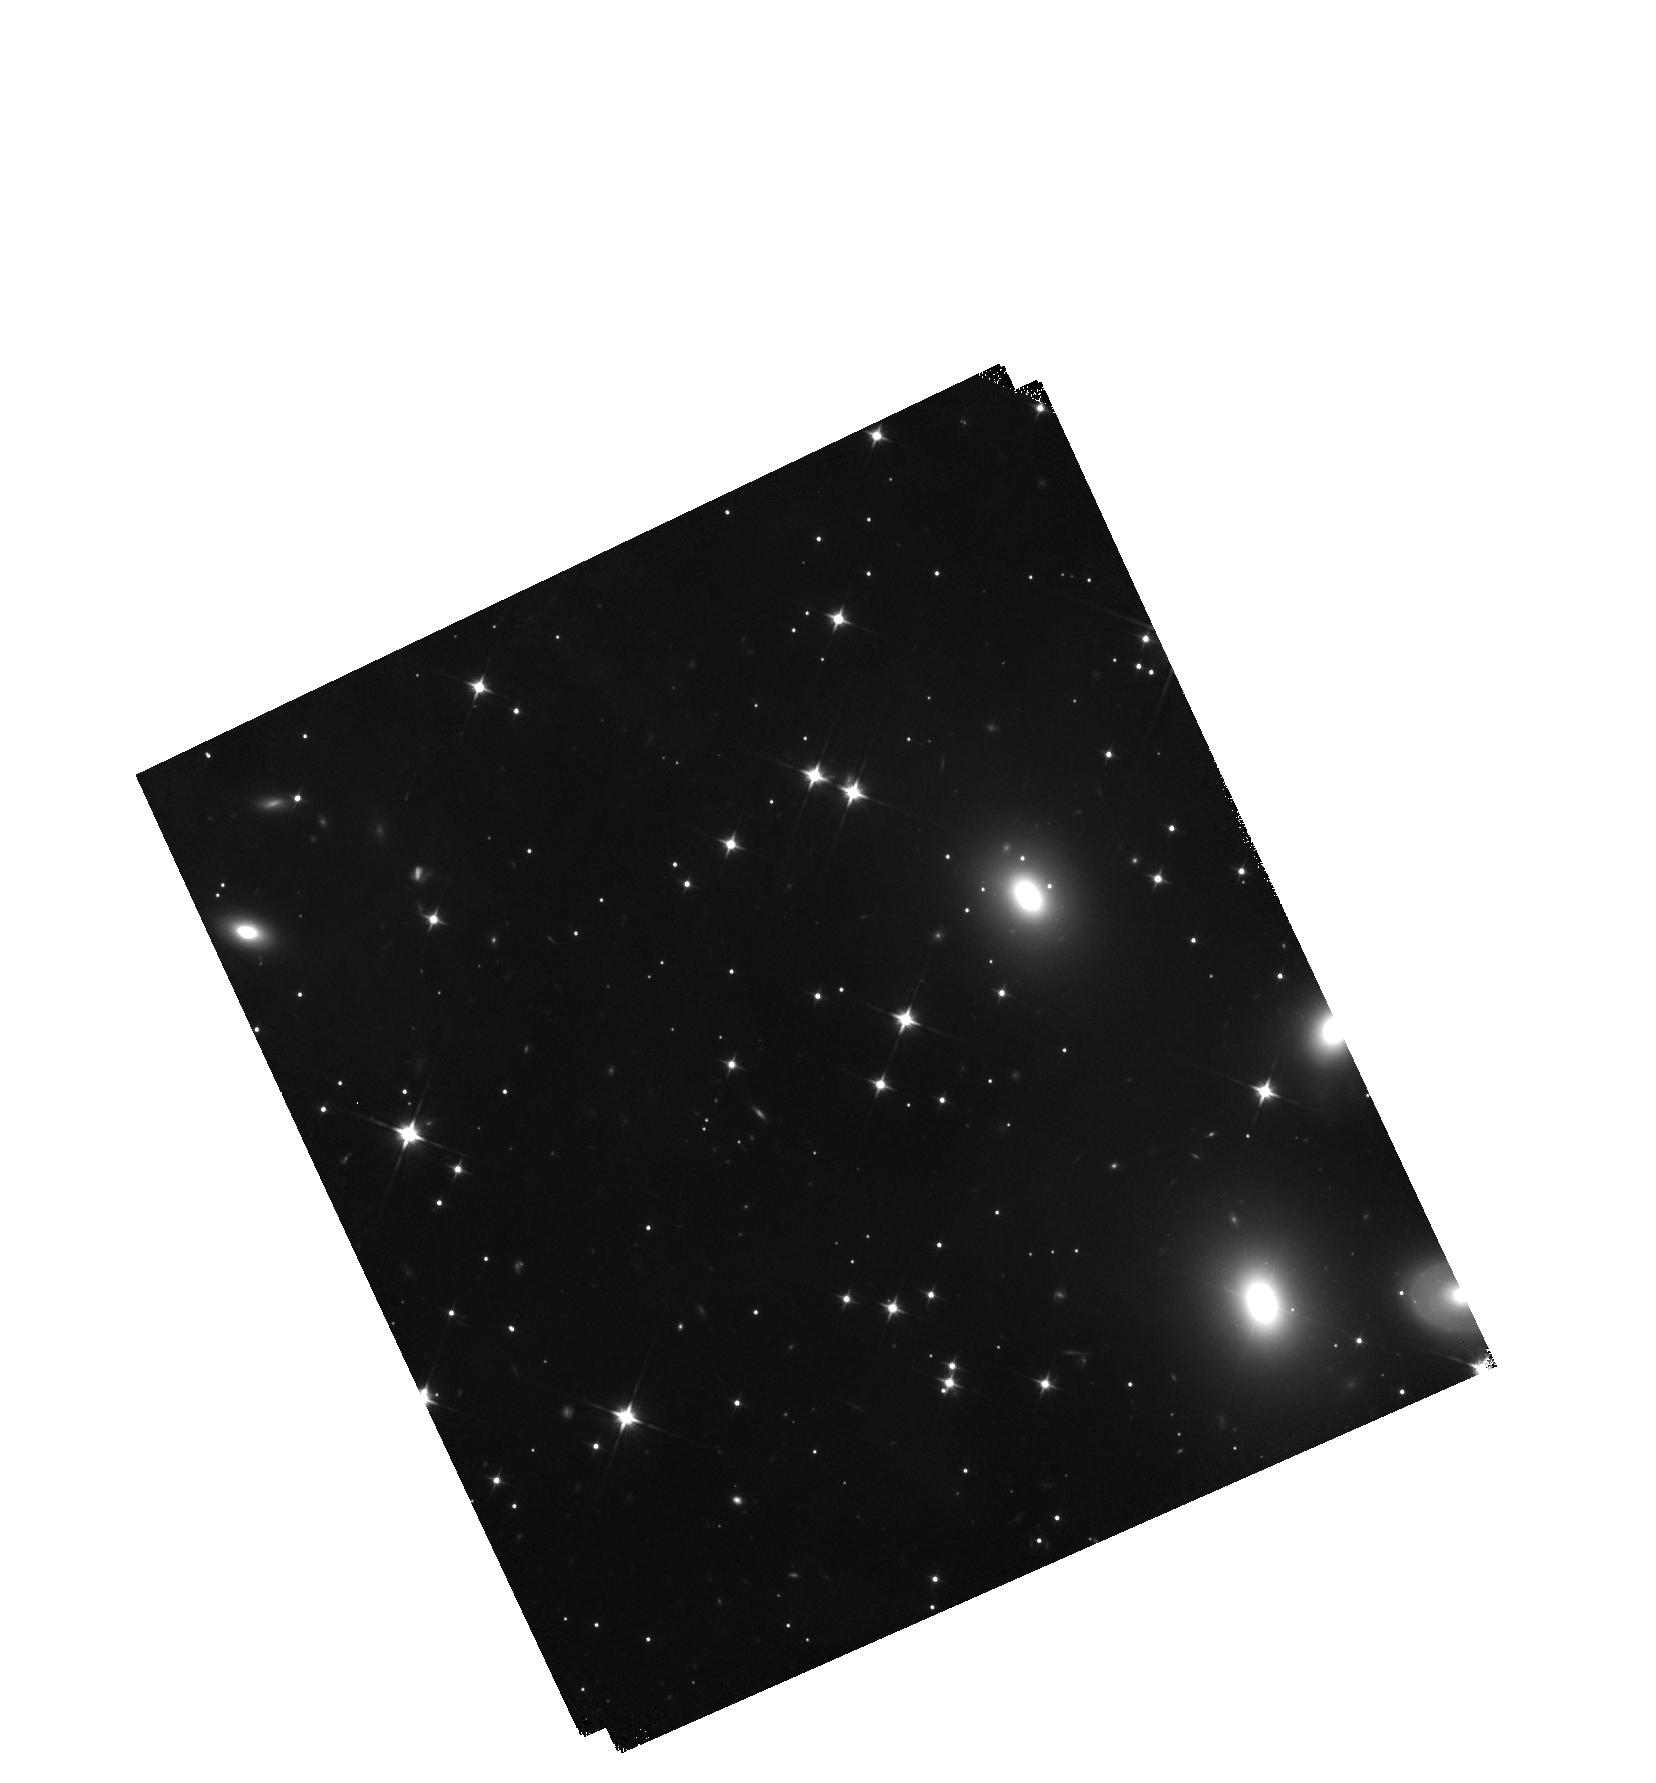
Target: 3C-111-NORTH
Instrument: WFC3/IR
Filter: F110W
Exposure: 44 min
Observation ID: hst_15214_01_wfc3_ir_f110w_idlb01

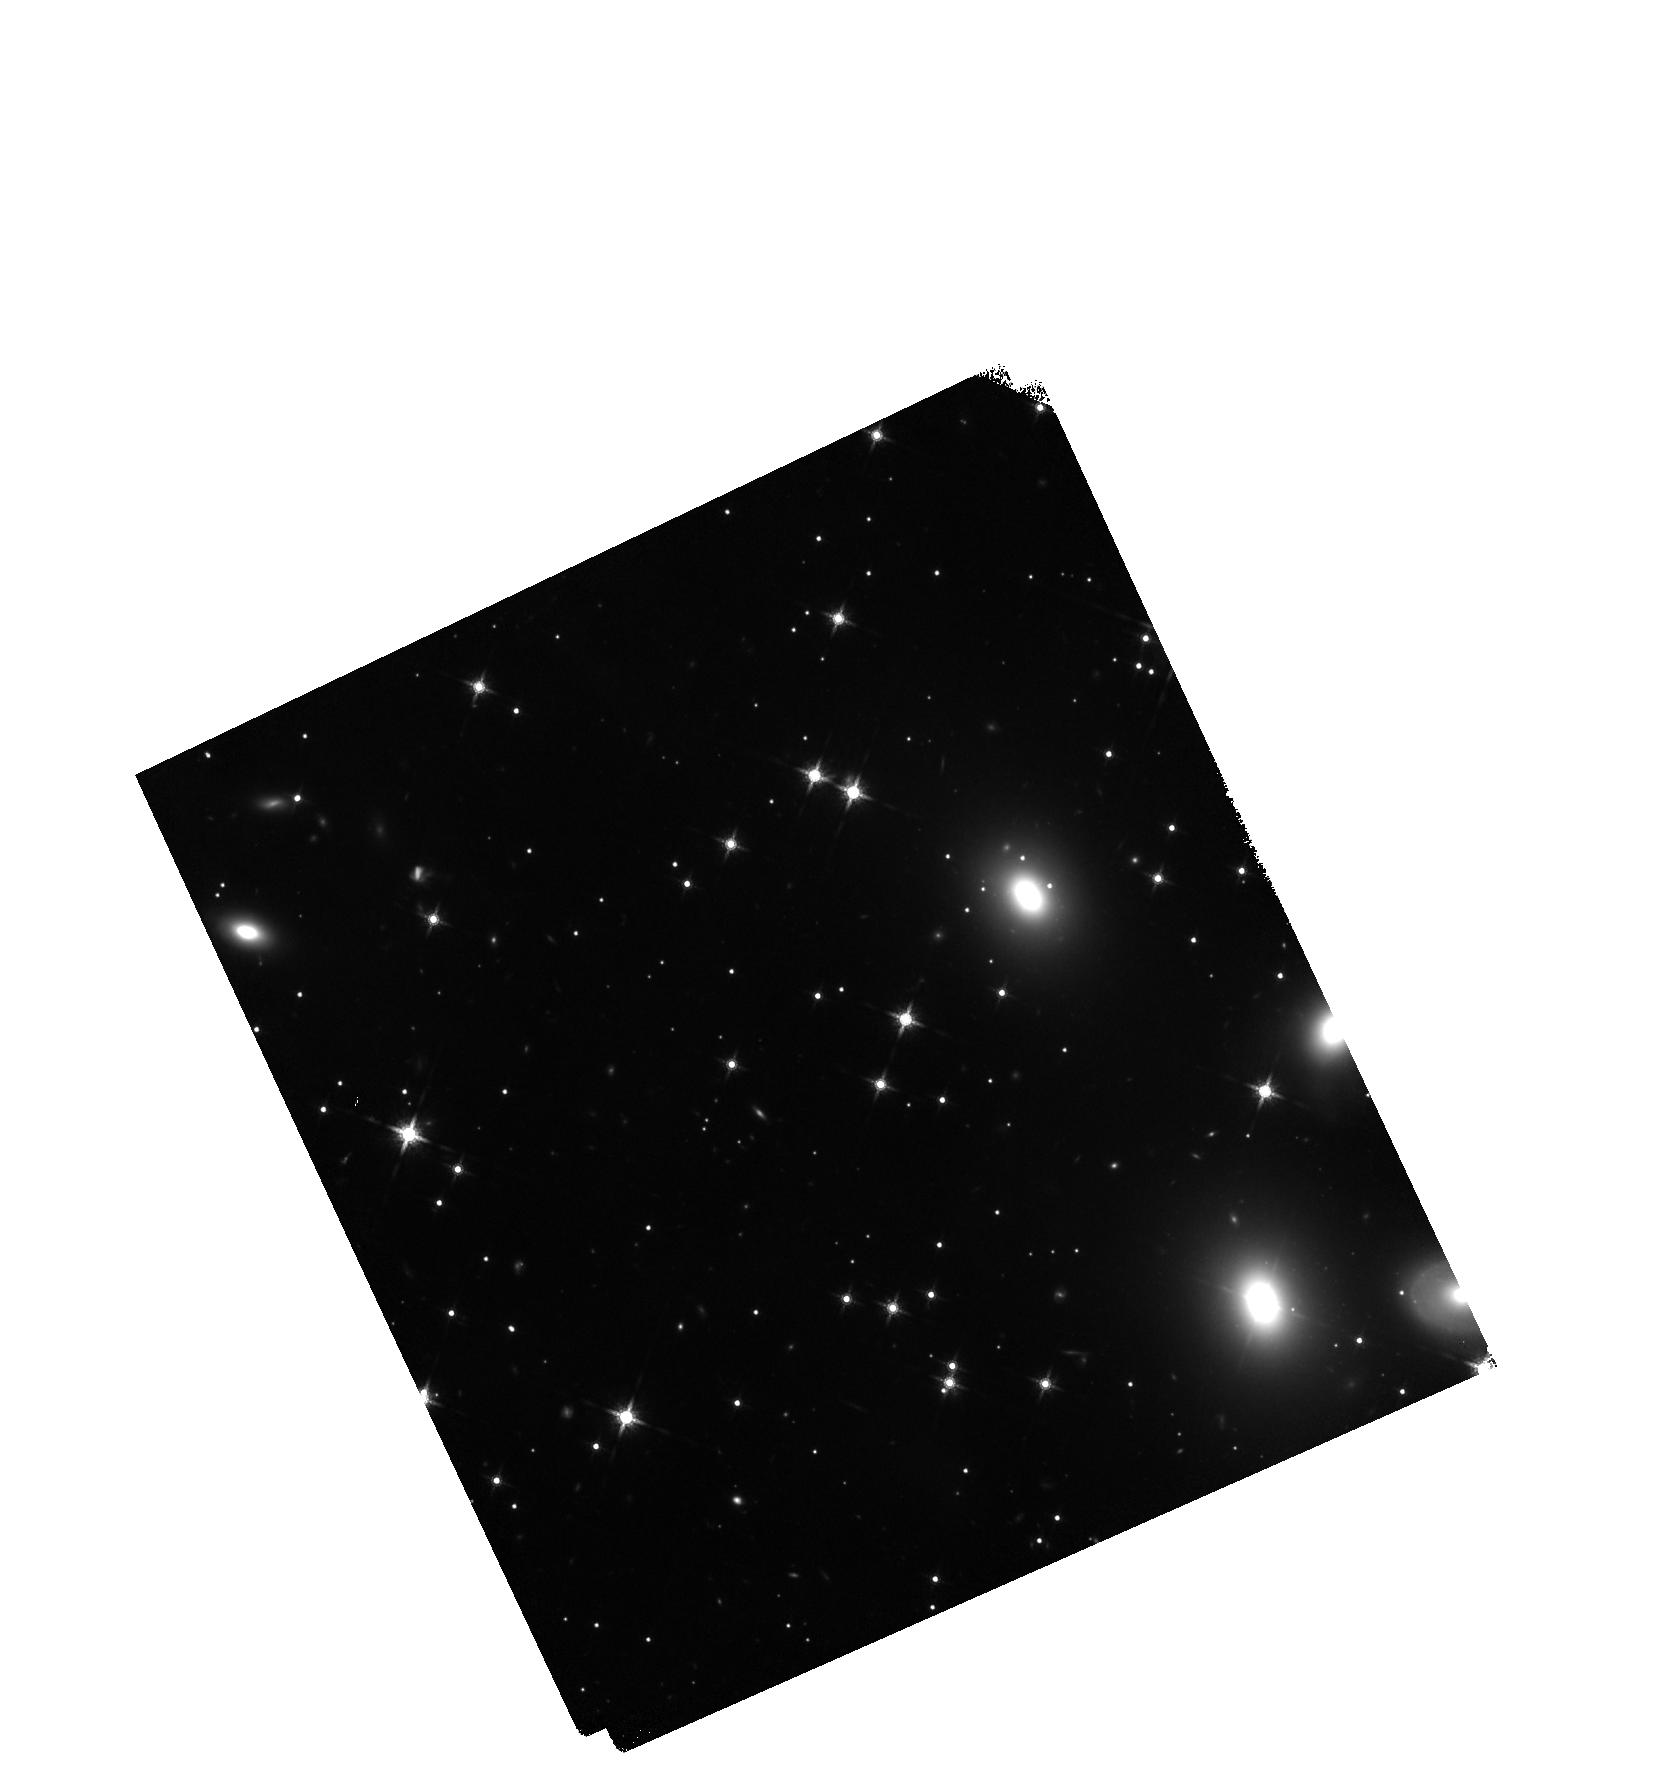
Target: 3C-111-NORTH
Instrument: WFC3/IR
Filter: F160W
Exposure: 47 min
Observation ID: hst_15214_01_wfc3_ir_f160w_idlb01

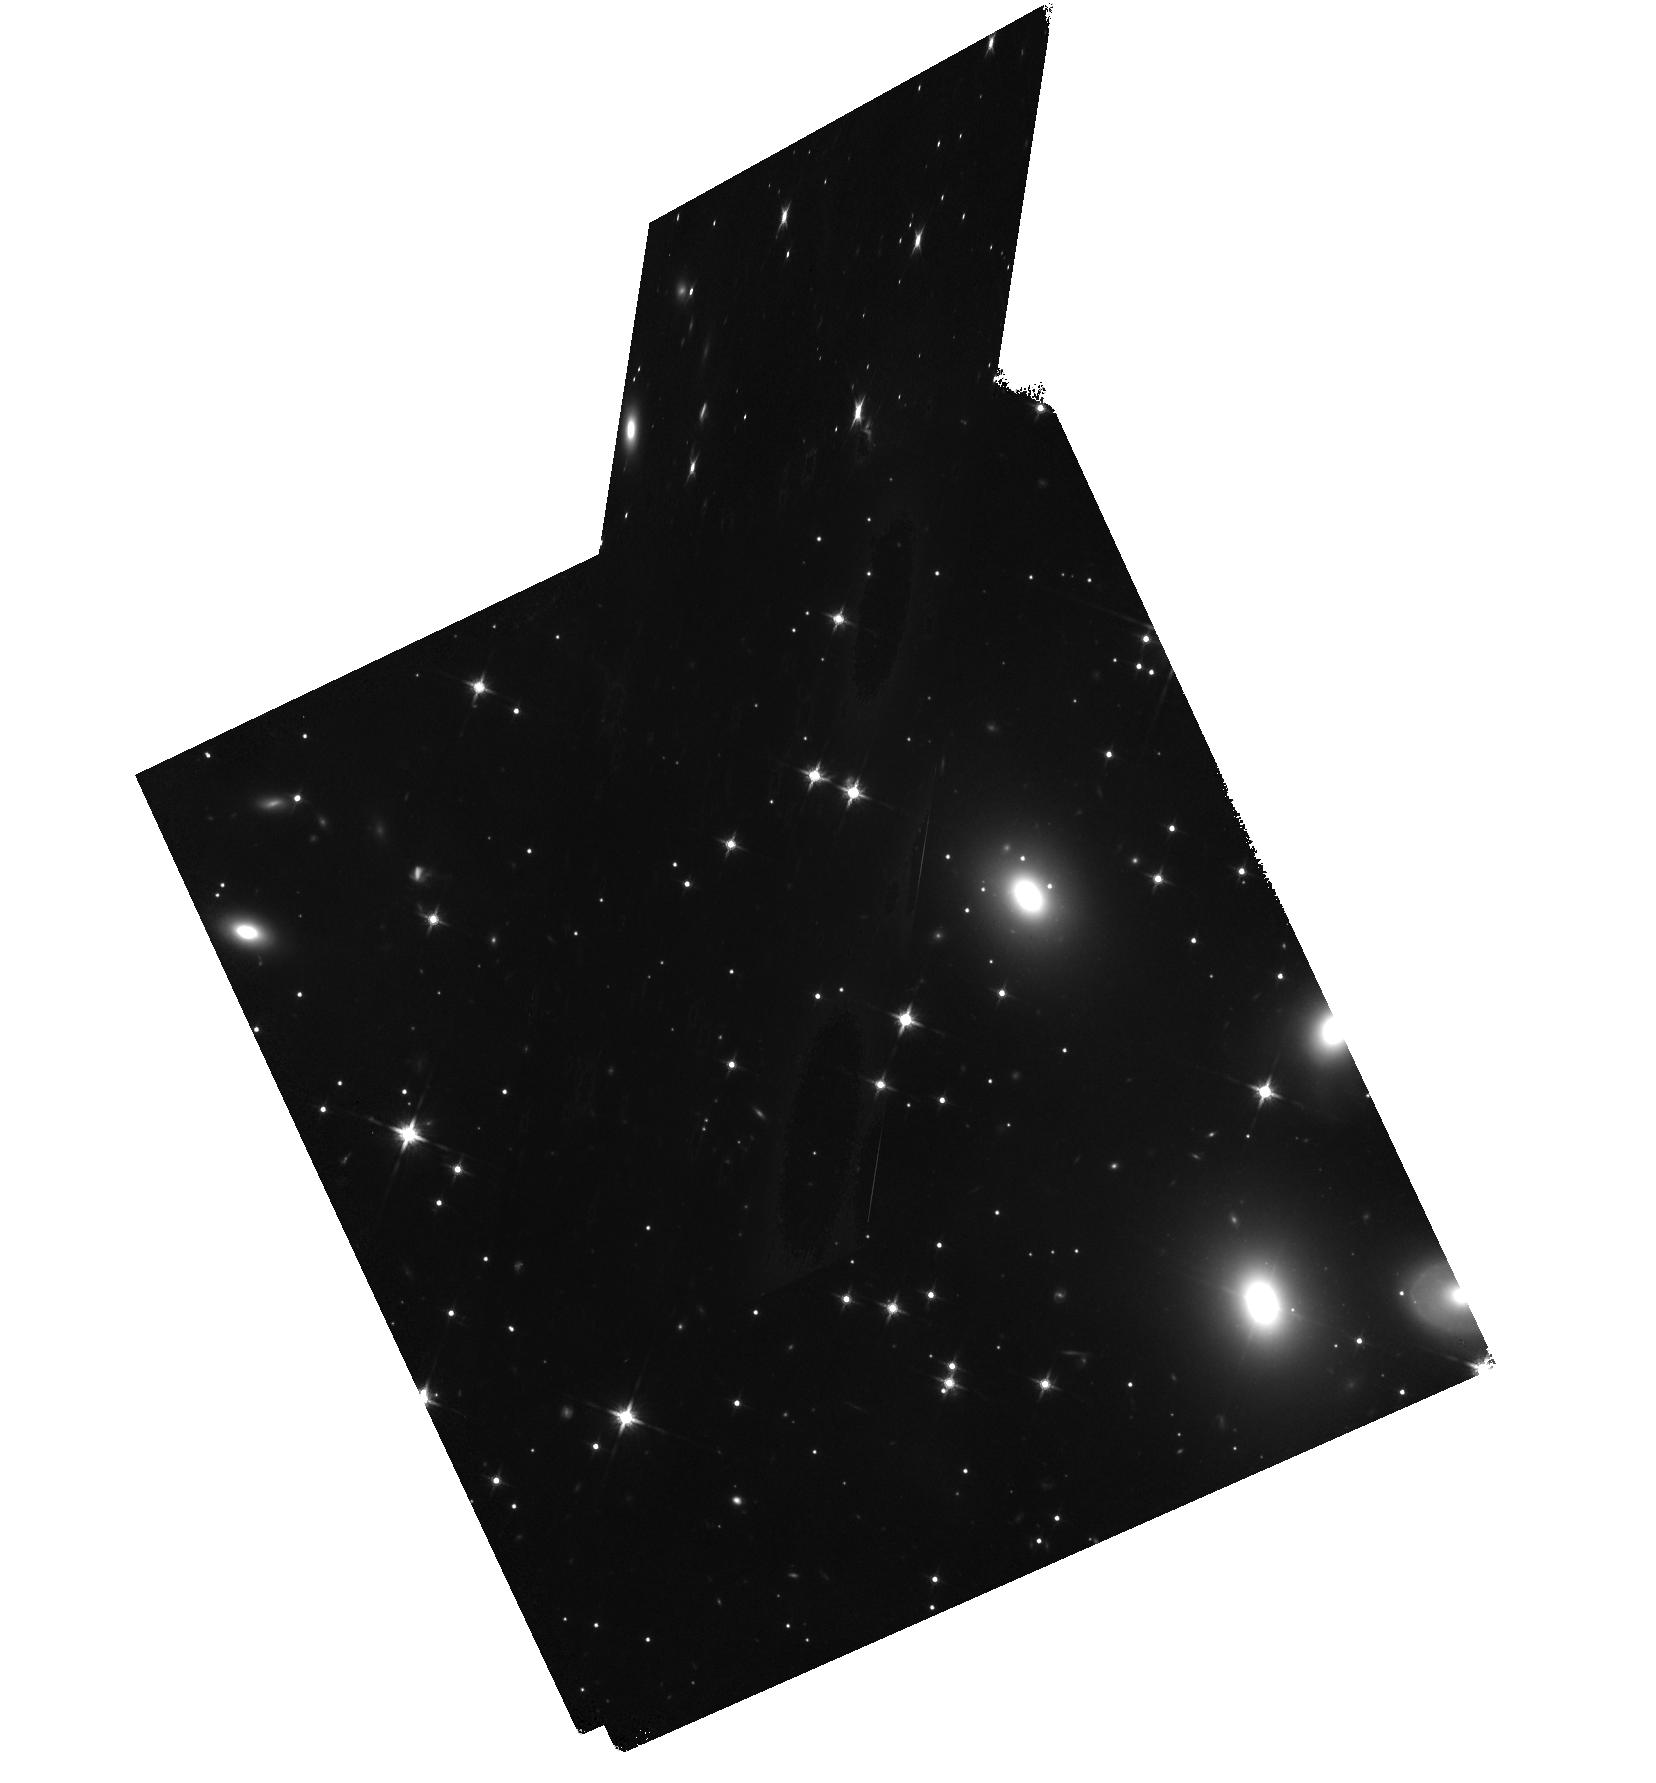
Target: 3C-111-NORTH
Instrument: WFC3/IR
Filter: F140W
Exposure: 47 min
Observation ID: hst_15214_01_wfc3_ir_f140w_idlb01

The 3C111 Jet: X-ray Variability, Spectrum & Broadband SED (PI: Perlman, Eric S.)

The discovery of X-ray emission from AGN jets is a touchstone of the Chandra mission. Their X-ray emission processes have become the source of much debate, with implications for both jet physics and cluster feedback models. 3C111 has an extraordinary 2-arcminute long jet that is seen in X-ray, near-IR and radio. At least 8 knots, plus both approaching and receding hotspots and lobes, are seen in the Chandra image. We request additional Chandra, HST and NuSTAR observations, to follow up on possible evidence of variability in two knots, pin down the knots' X-ray spectrum and SED, detect the jet above 10 keV, and study the morphology and X-ray spectrum of the extended lobes. These observations will place the tightest constraints yet on the physics of this fascinating system.